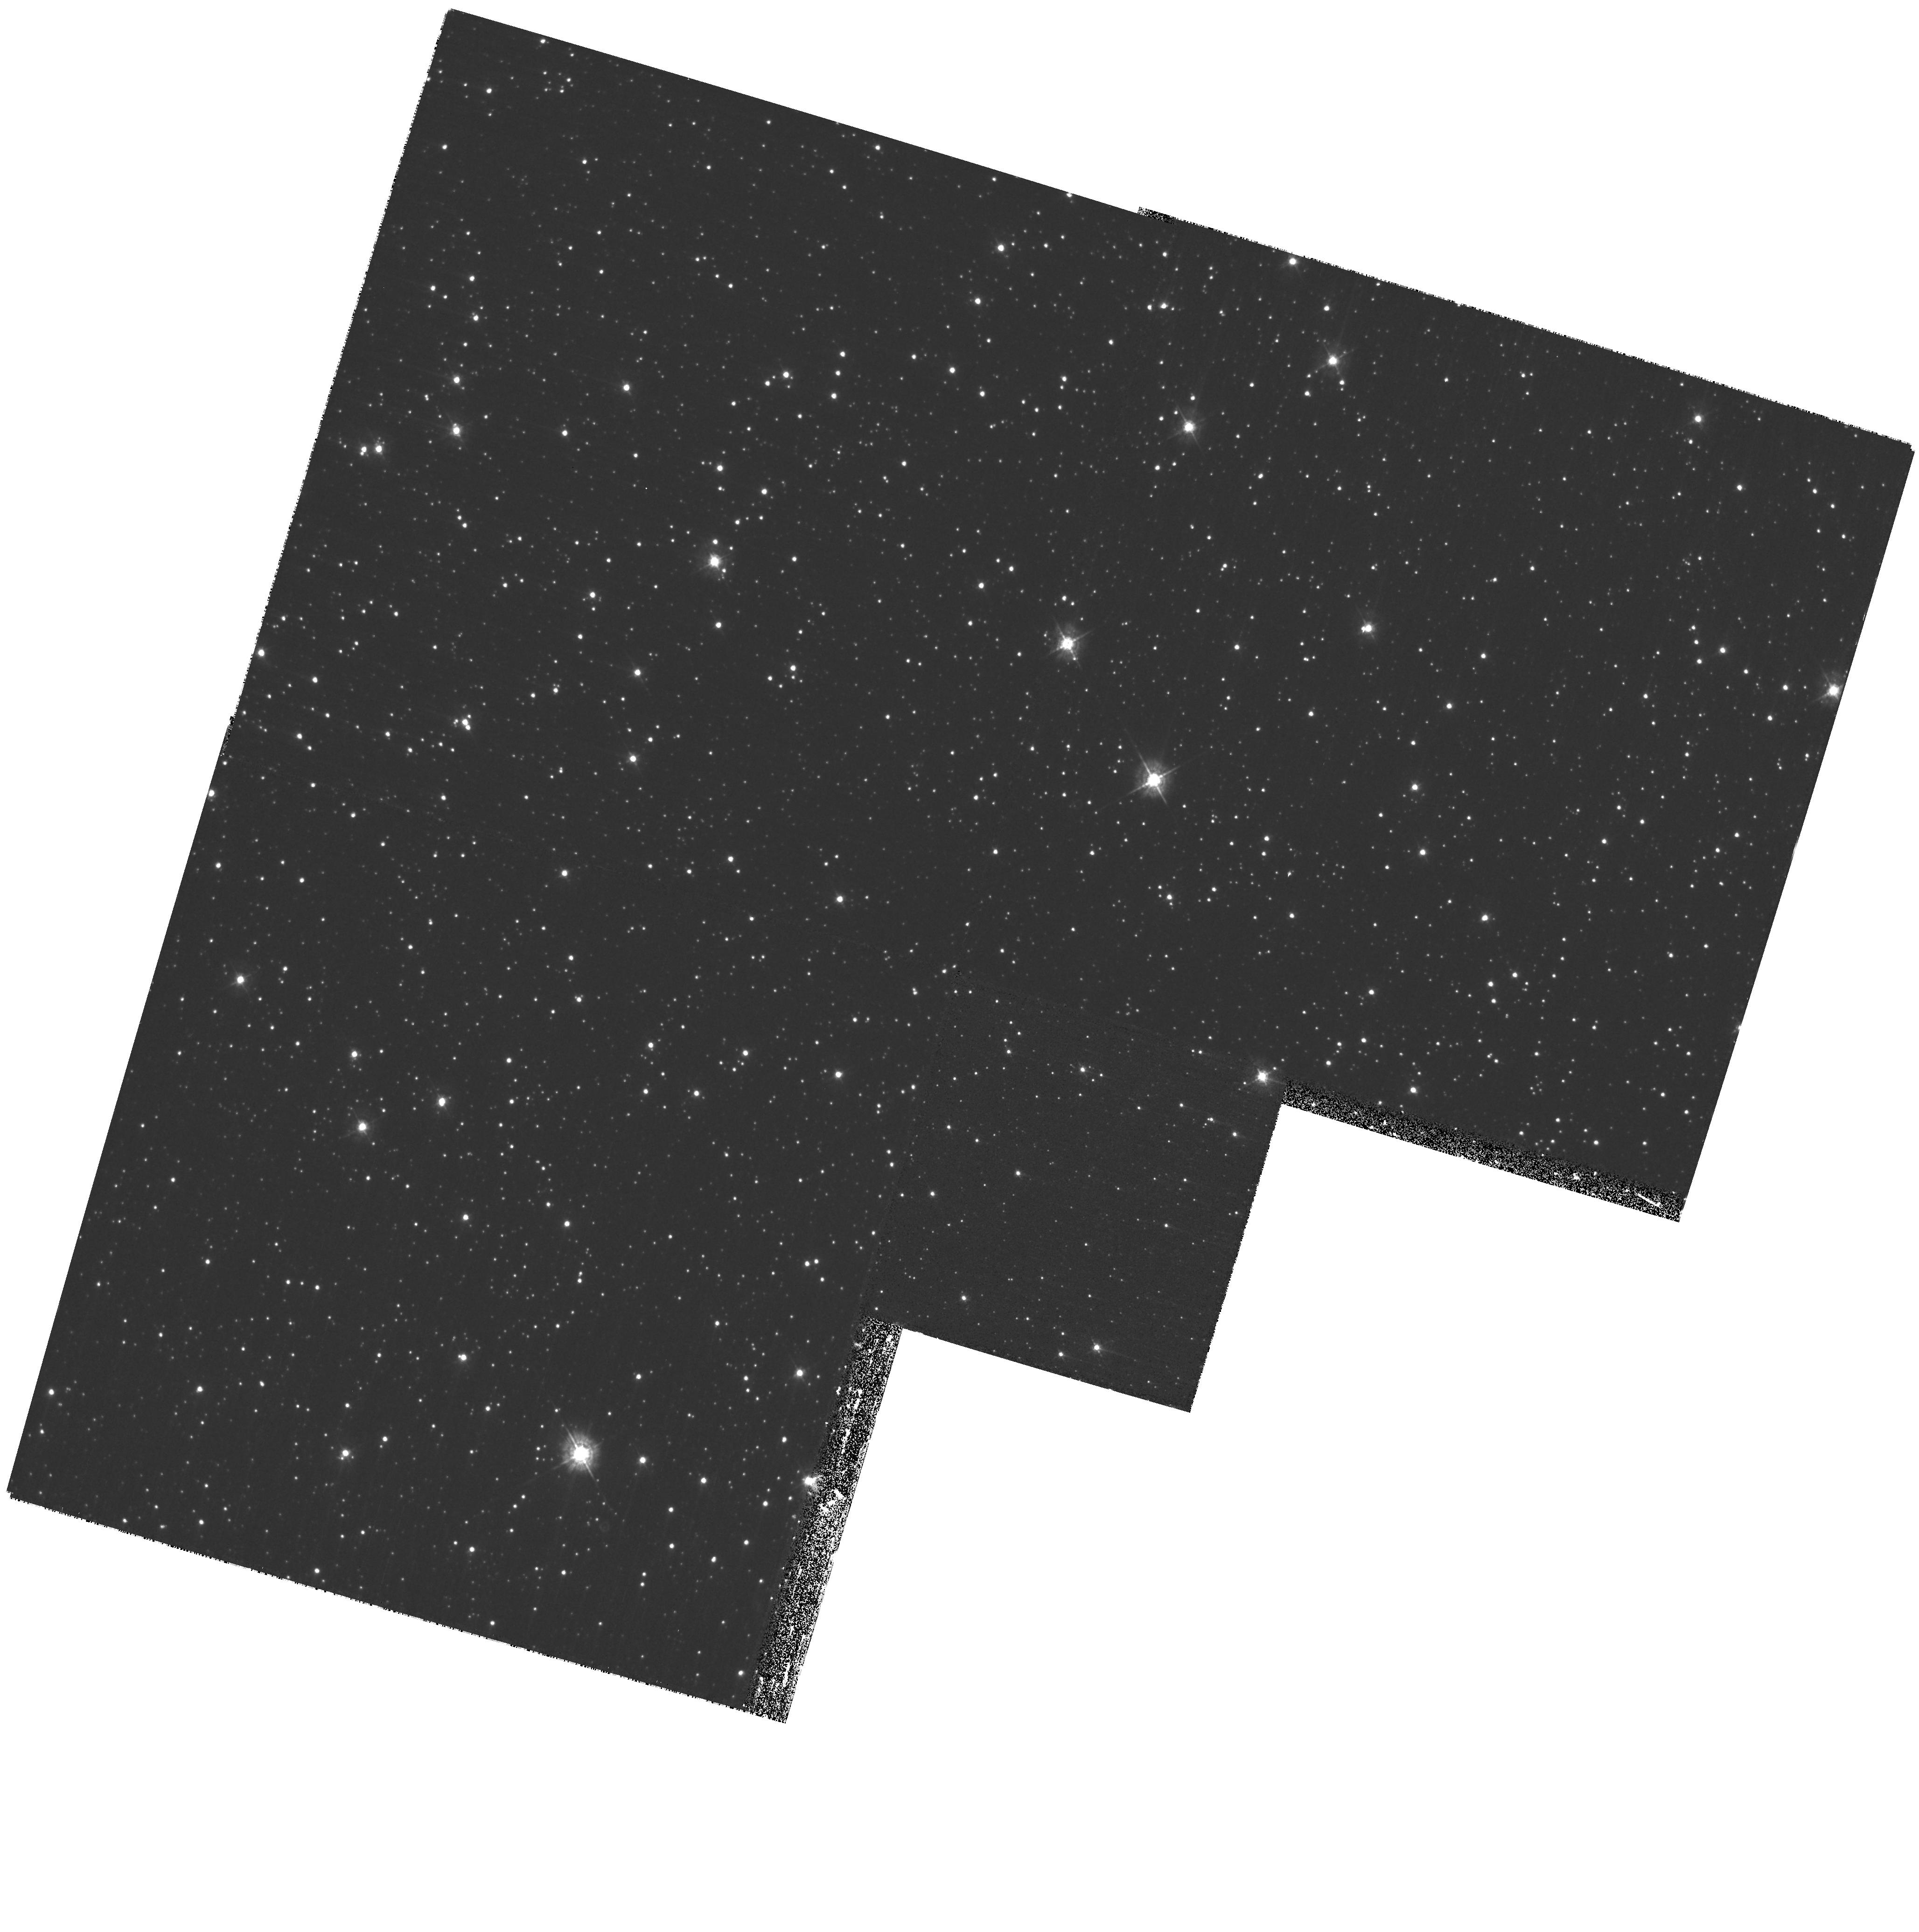
Target: CXOUJ010043.1-721134
Instrument: WFPC2/PC
Filter: F439W
Exposure: 57 min
Observation ID: hst_10823_02_wfpc2_pc_f439w_u9nx02

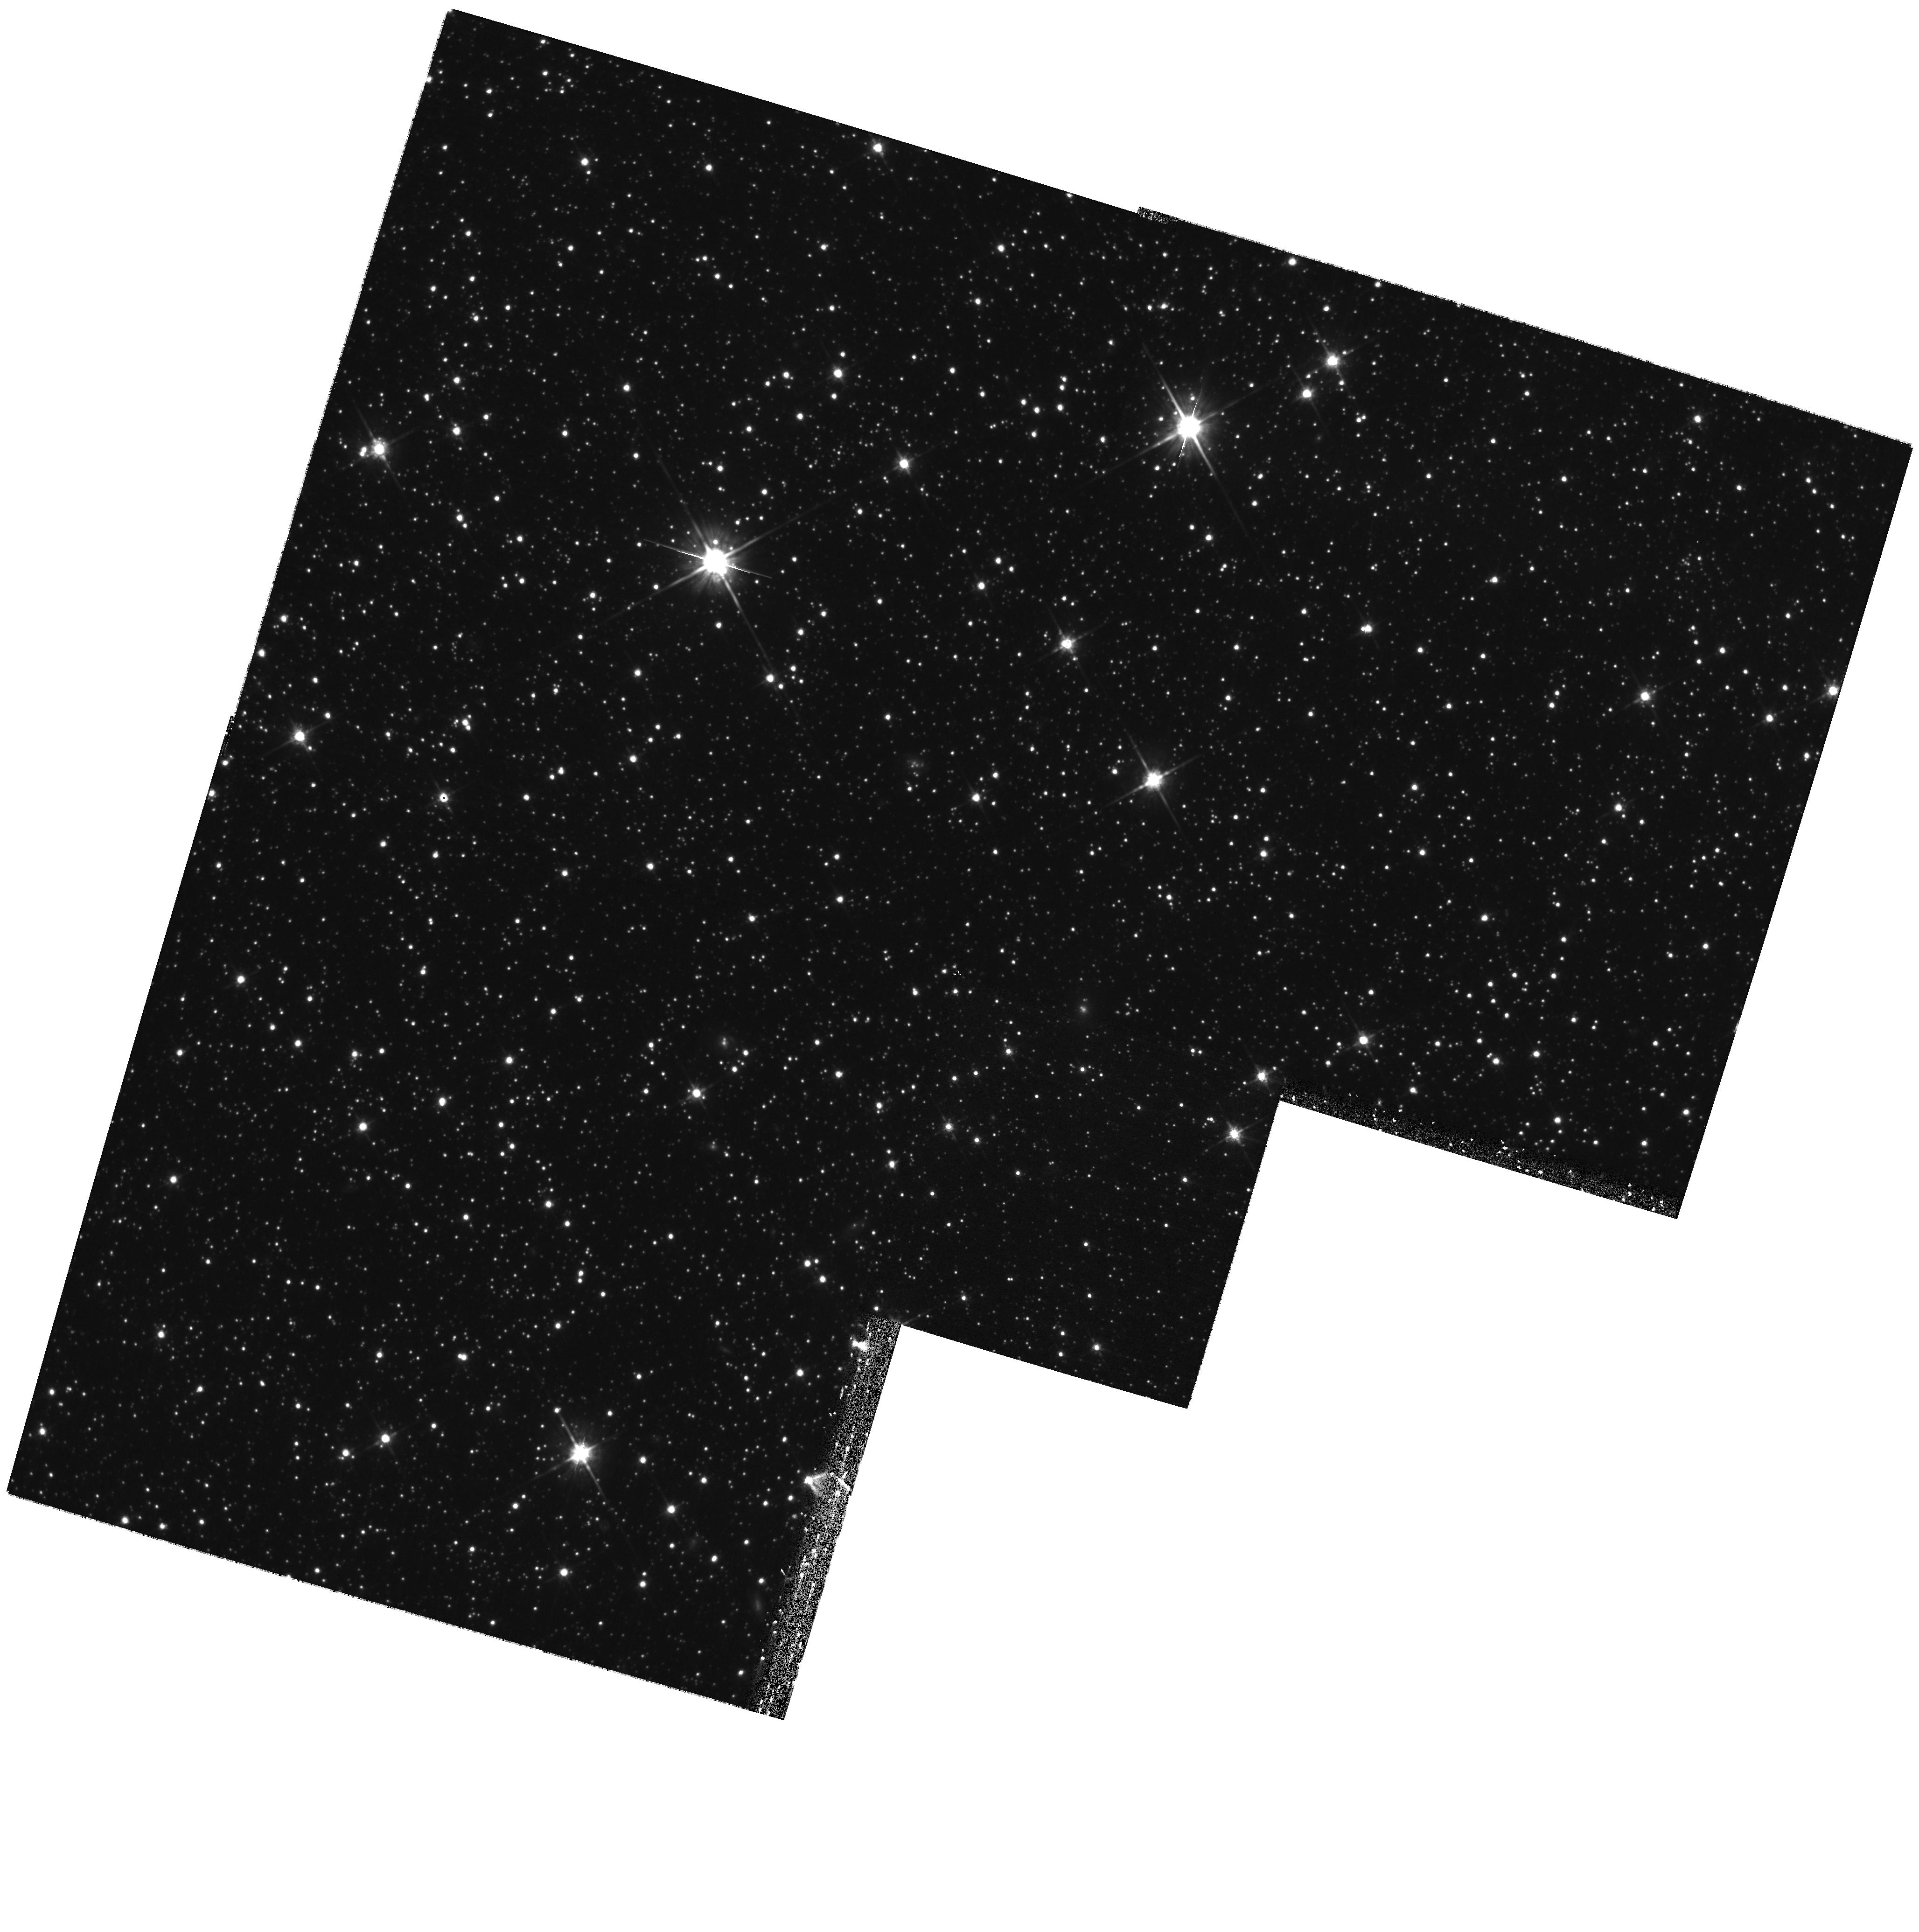
Target: CXOUJ010043.1-721134
Instrument: WFPC2/PC
Filter: F814W
Exposure: 43 min
Observation ID: hst_10823_02_wfpc2_pc_f814w_u9nx02

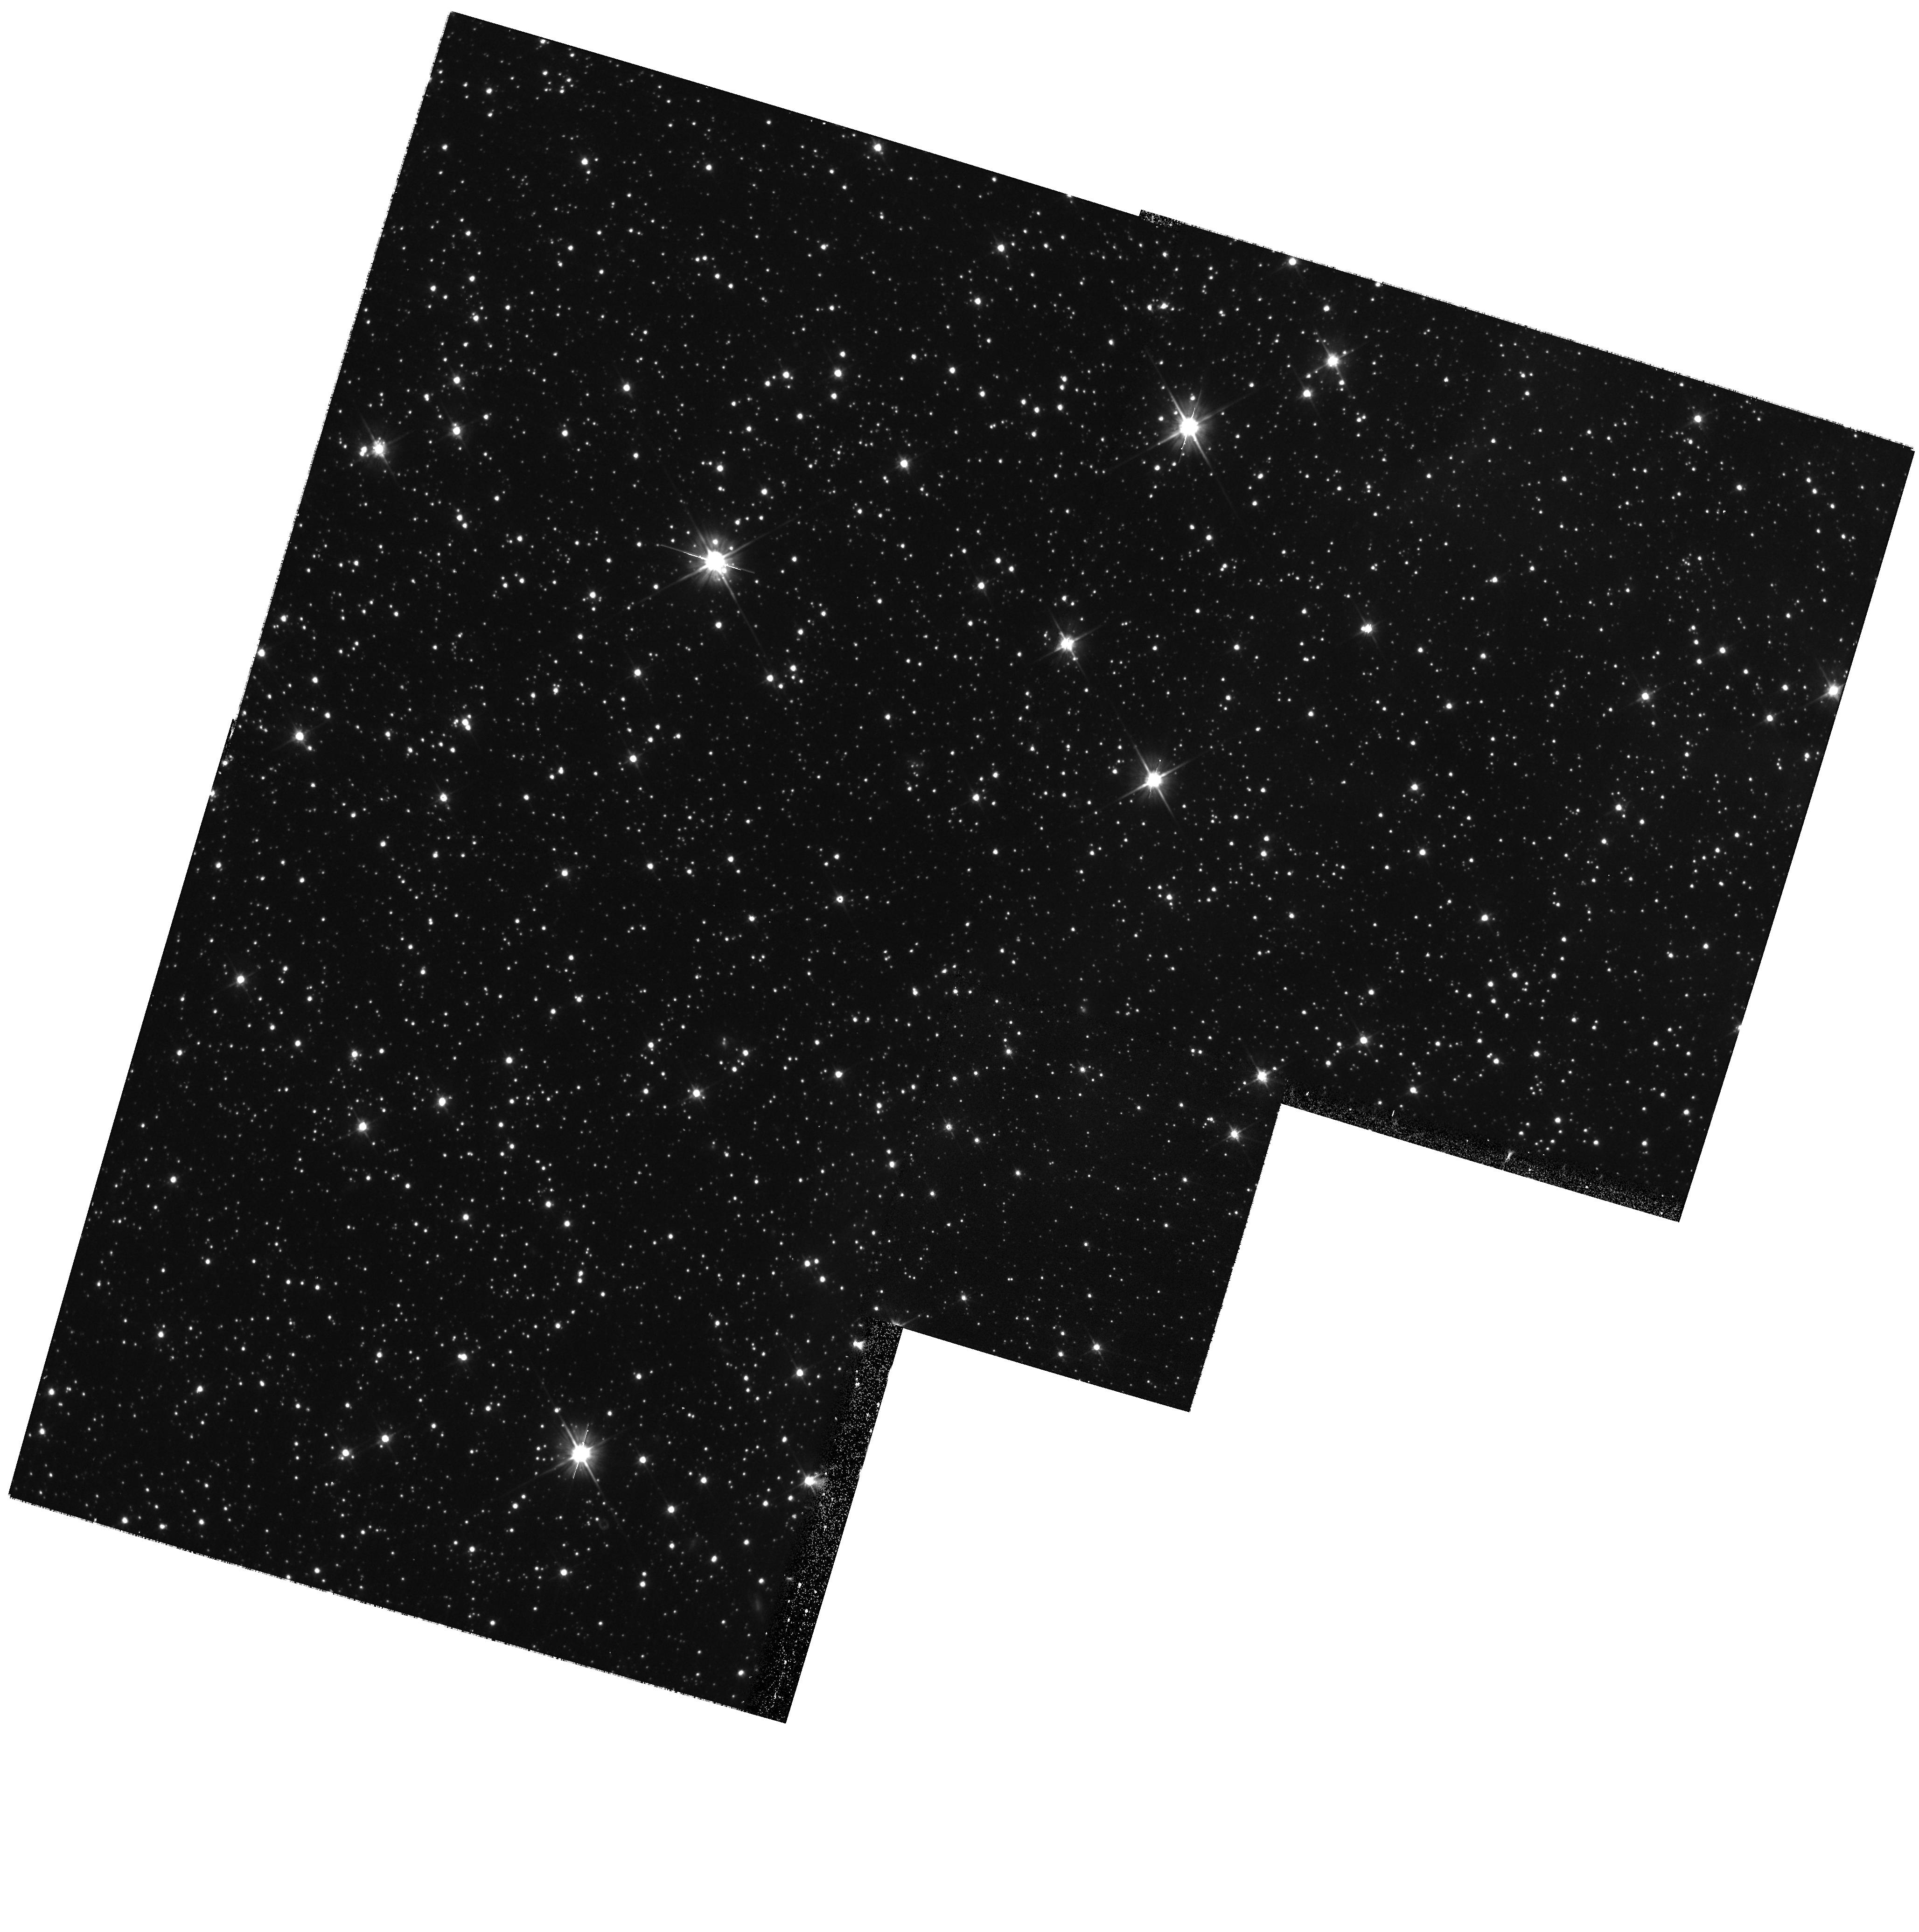
Target: CXOUJ010043.1-721134
Instrument: WFPC2/PC
Filter: F606W
Exposure: 13 min
Observation ID: hst_10823_02_wfpc2_pc_f606w_u9nx02

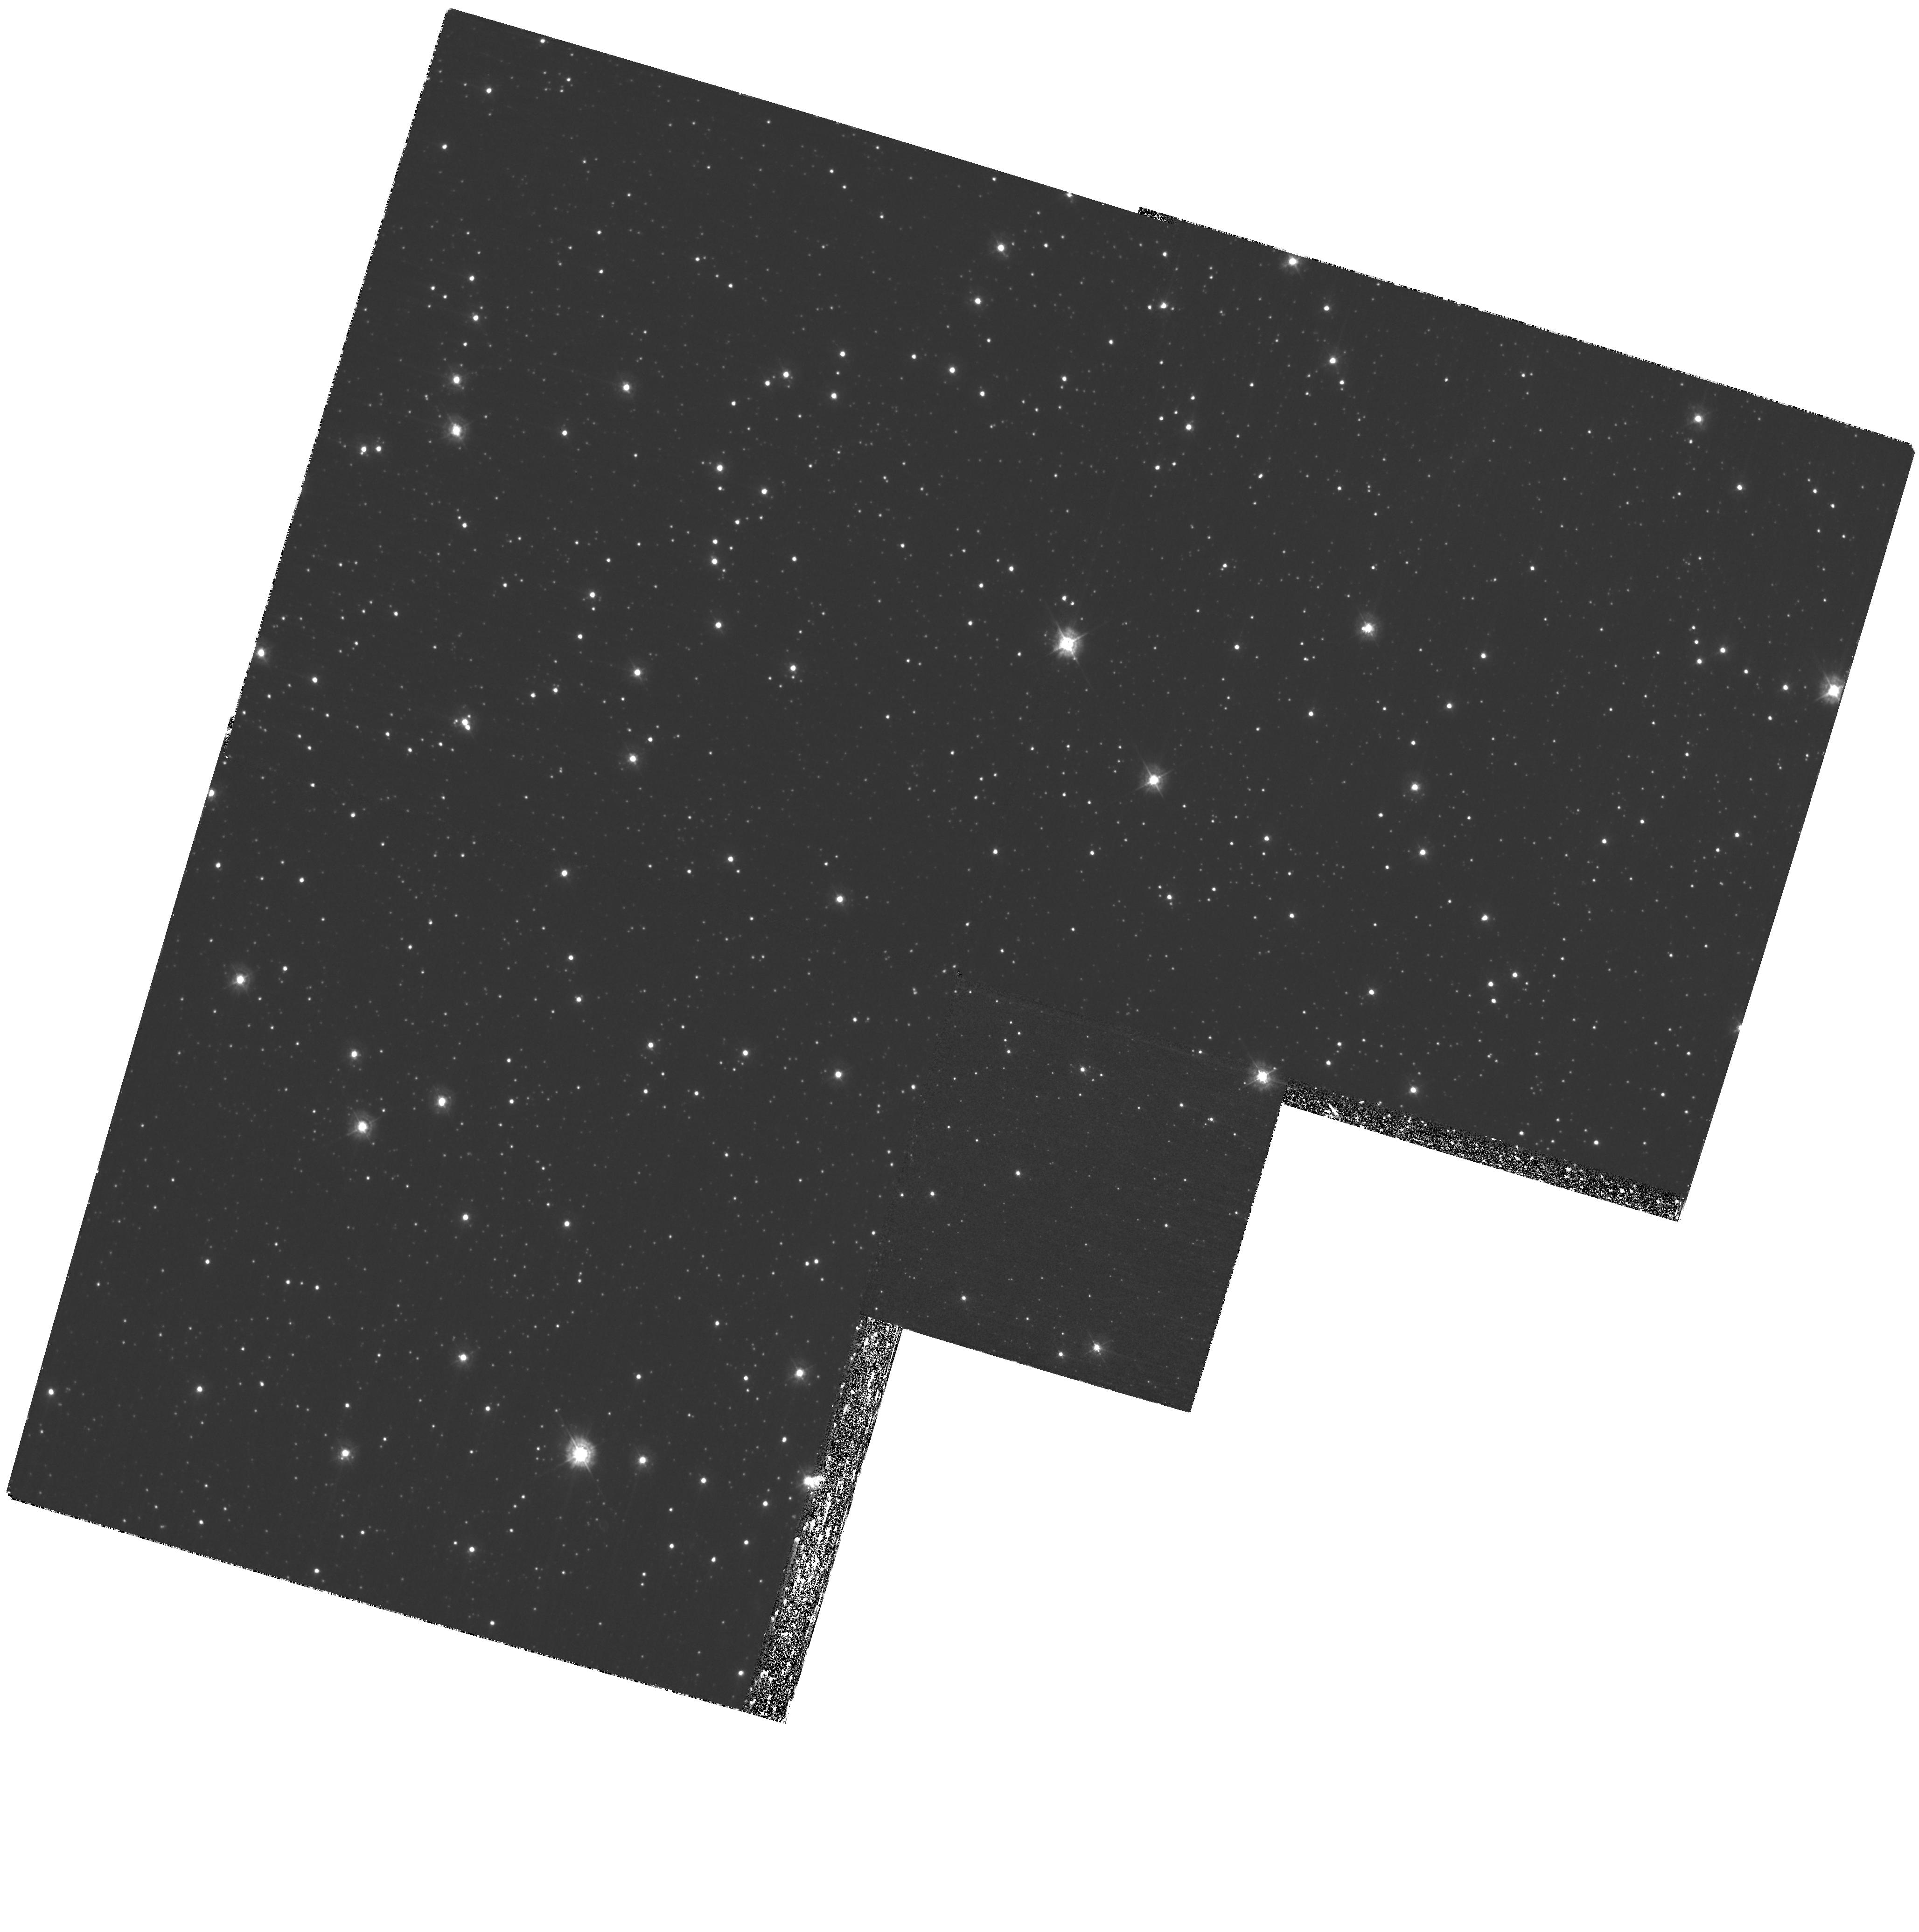
Target: CXOUJ010043.1-721134
Instrument: WFPC2/PC
Filter: F336W
Exposure: 2.2 h
Observation ID: hst_10823_02_wfpc2_pc_f336w_u9nx02

The spectrum of a magnetar in the blue and ultraviolet. (PI: Durant, Martin)

Magnetars are natural laboratories for investigating the behaviour of matter at the very extremes of nature. The magnetar CXOU J010043.1-721134 was serendipitously discovered by WFPC2 imaging of the SMC. Because of the low reddening to this source compared to the other magnetars, this is a unique opportunity to measure the spectral shape in the blue and ultraviolet. We hope also to establish the feasibility of spectroscopic follow-up. We are asking for two orbits of ACS imaging.